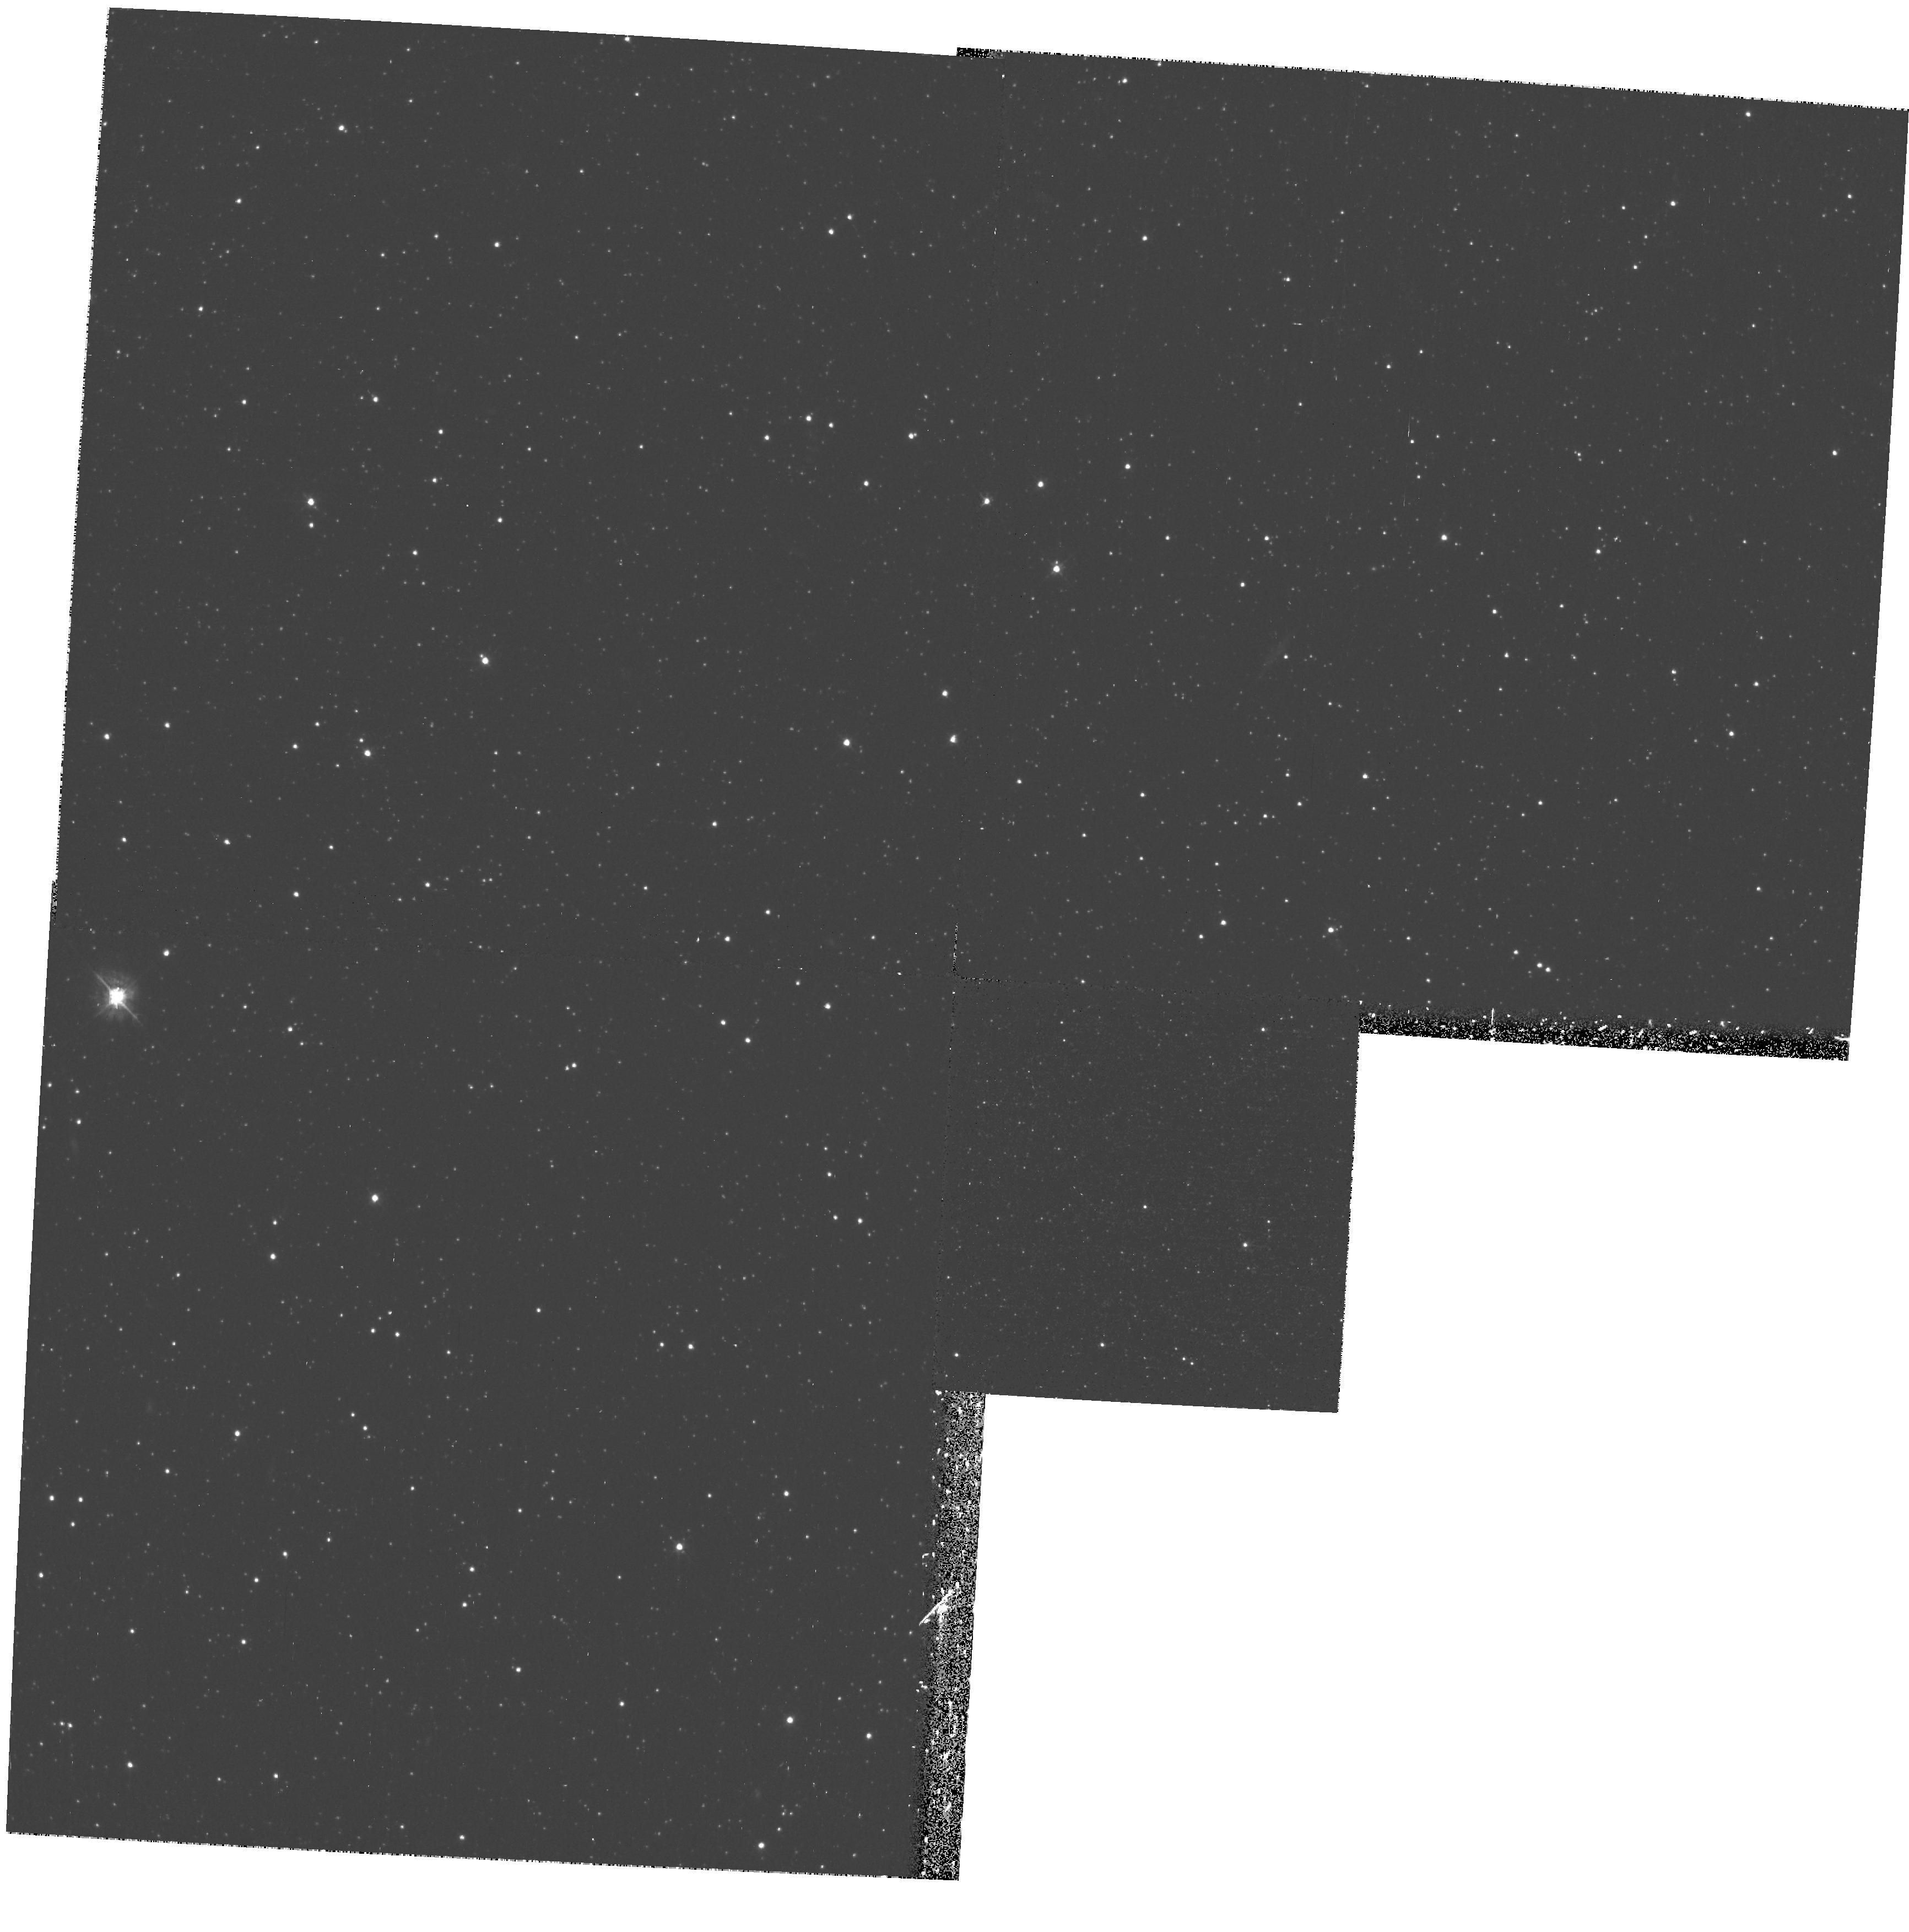
Target: ESO351-30
Instrument: WFPC2/PC
Filter: F450W
Exposure: 40 min
Observation ID: hst_10888_02_wfpc2_pc_f450w_u9mx02

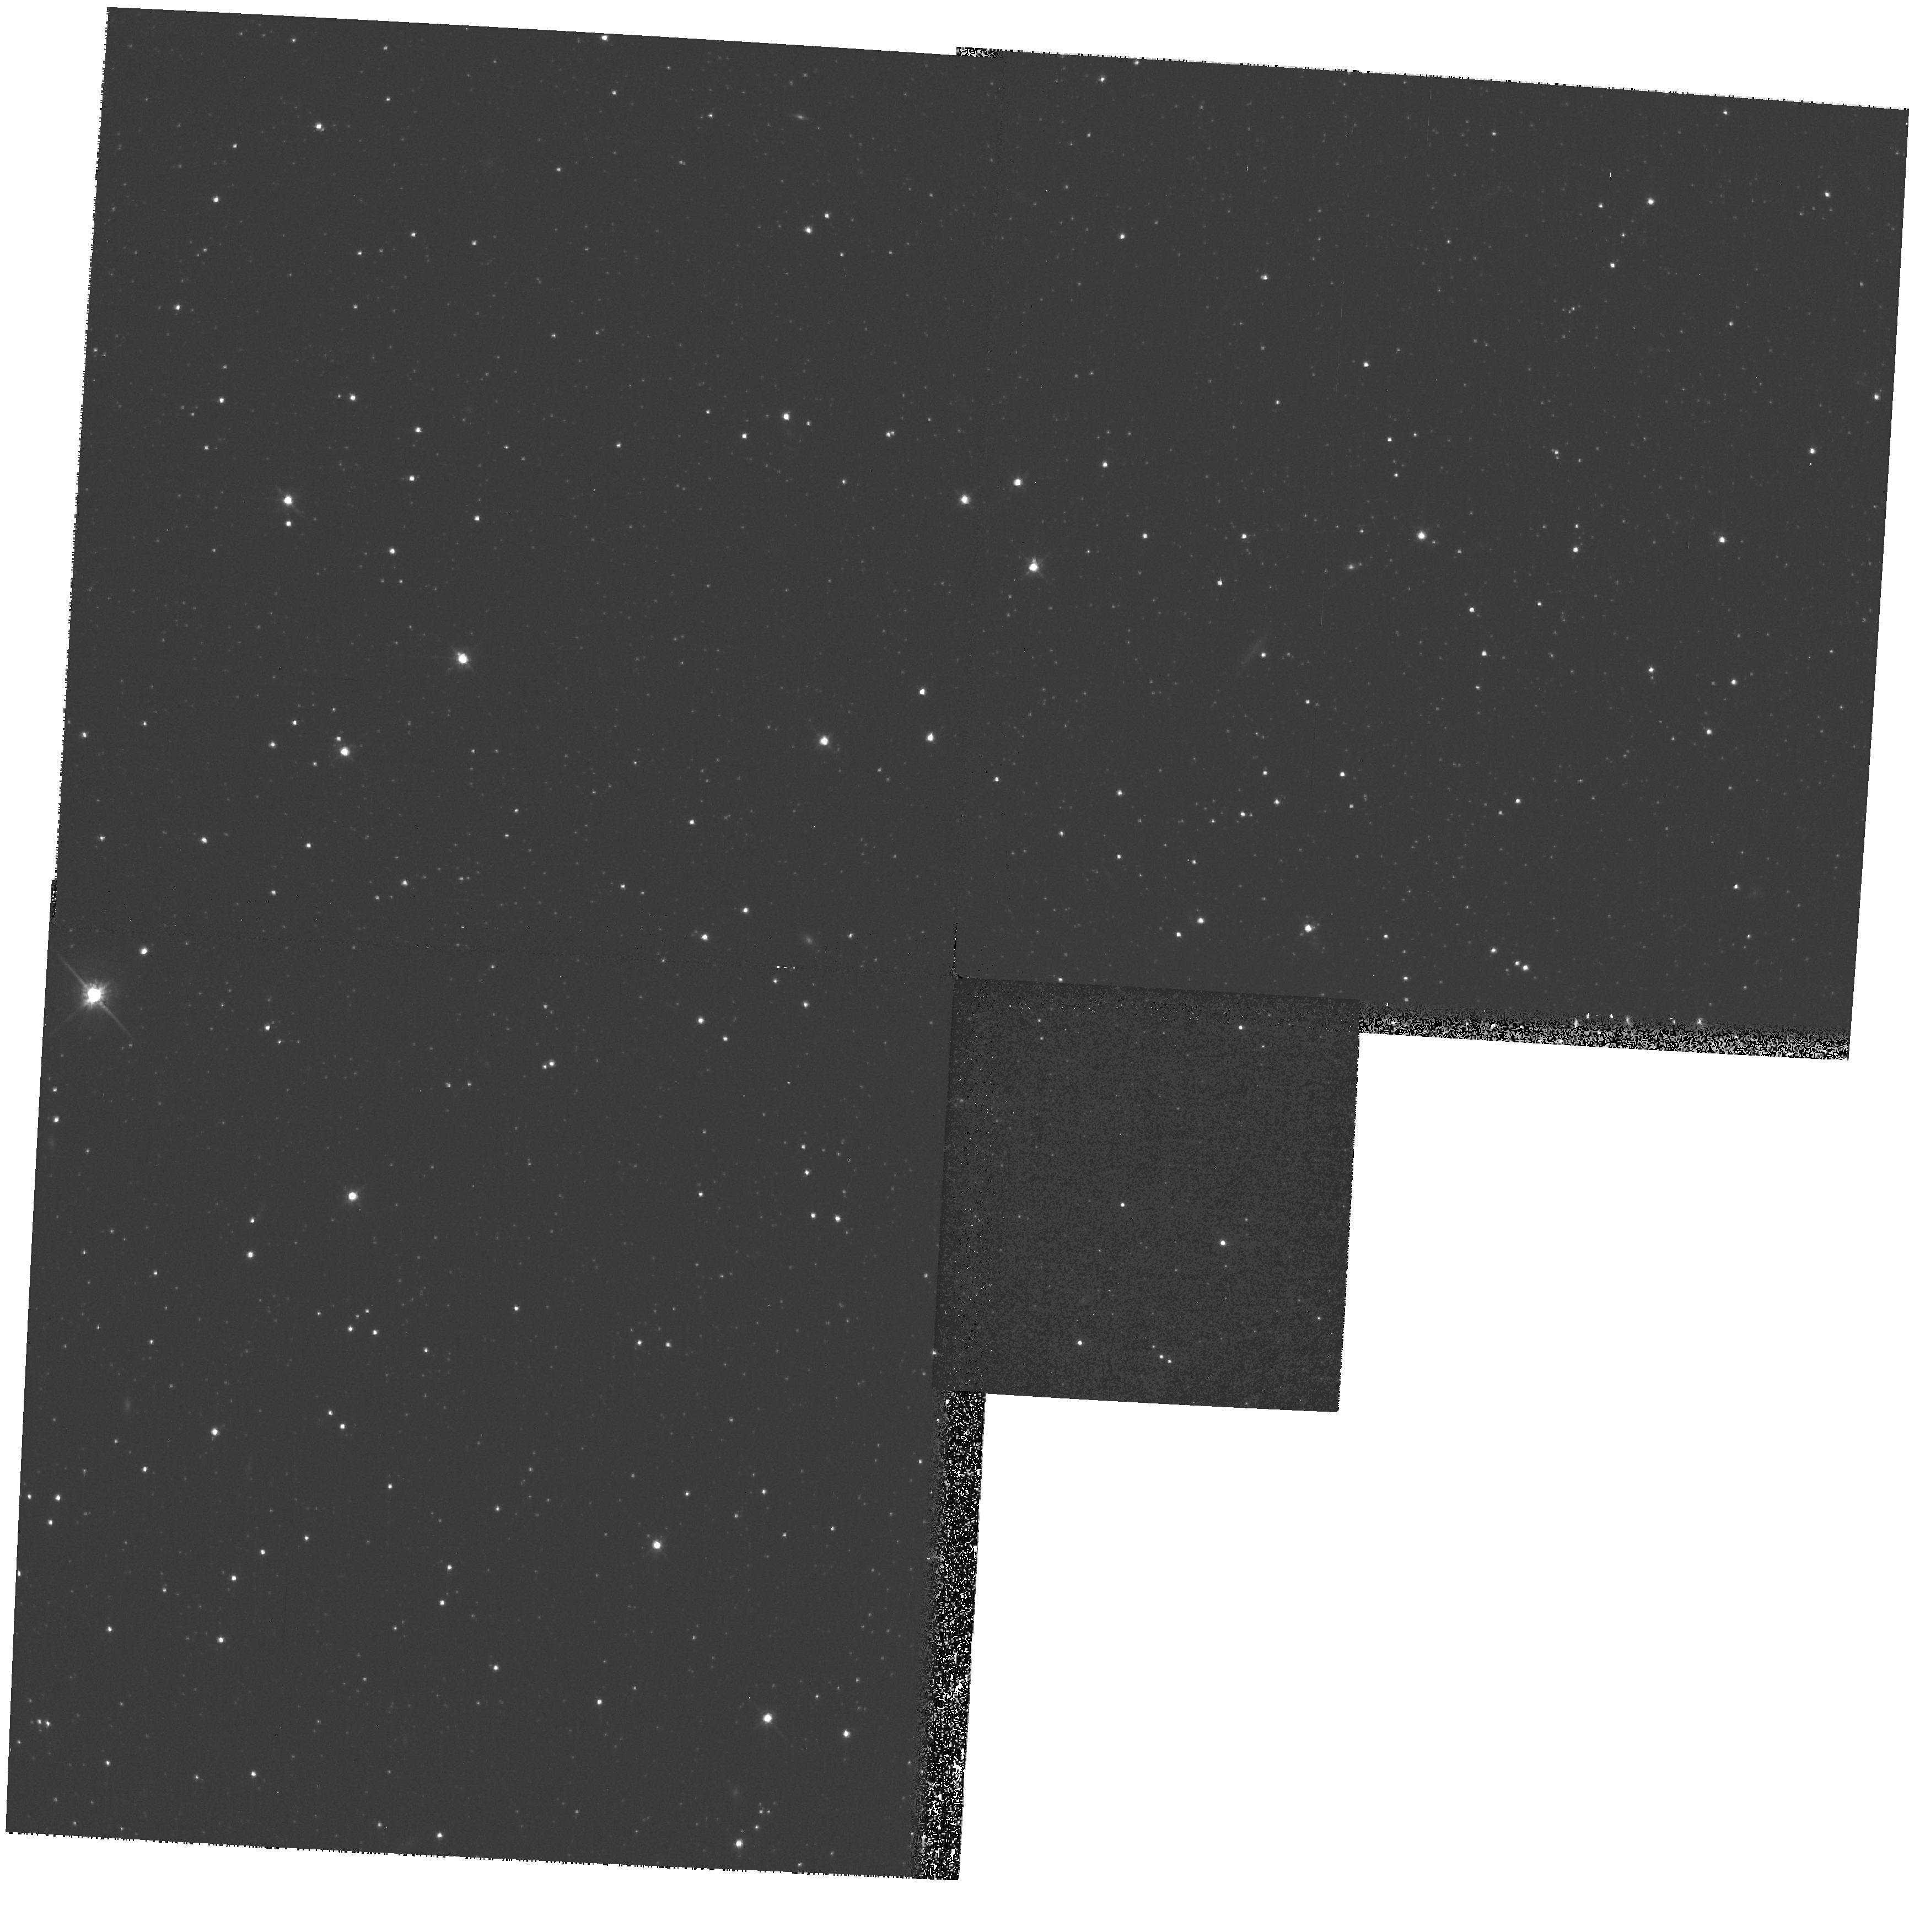
Target: ESO351-30-COPY
Instrument: WFPC2/PC
Filter: F814W
Exposure: 13 min
Observation ID: hst_10888_55_wfpc2_pc_f814w_u9mx55

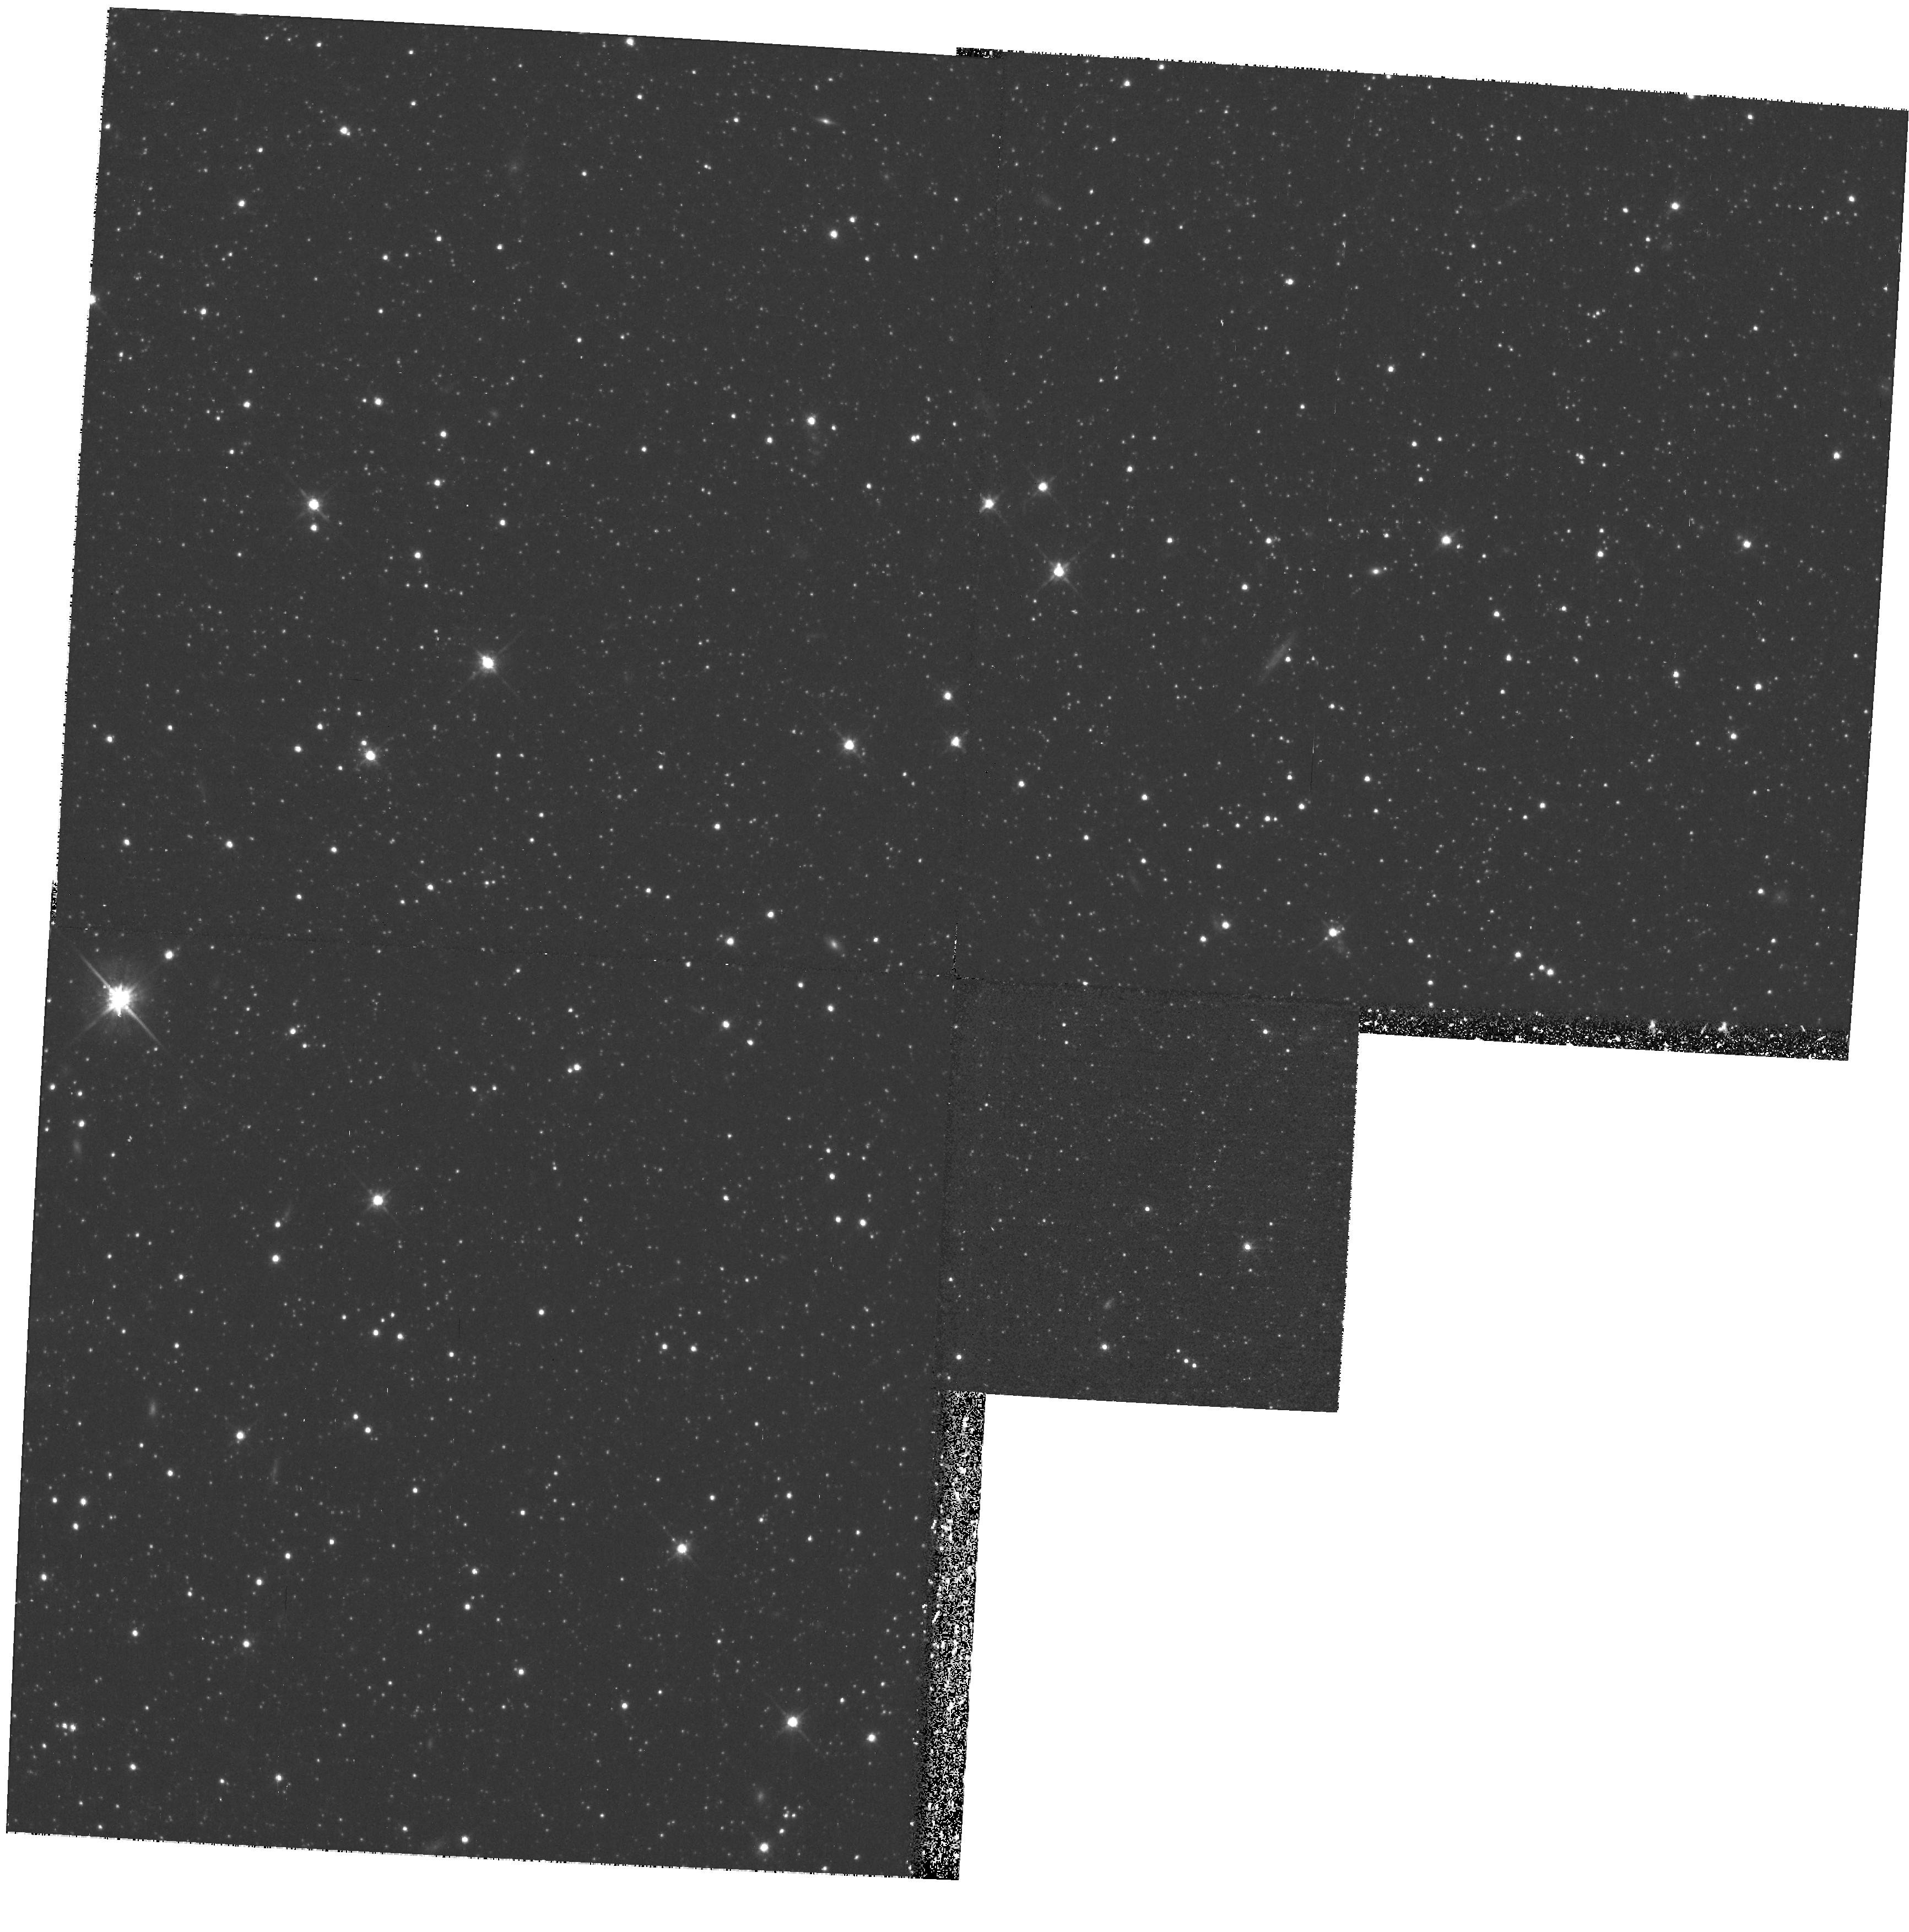
Target: ESO351-30
Instrument: WFPC2/PC
Filter: F814W
Exposure: 40 min
Observation ID: hst_10888_03_wfpc2_pc_f814w_u9mx03

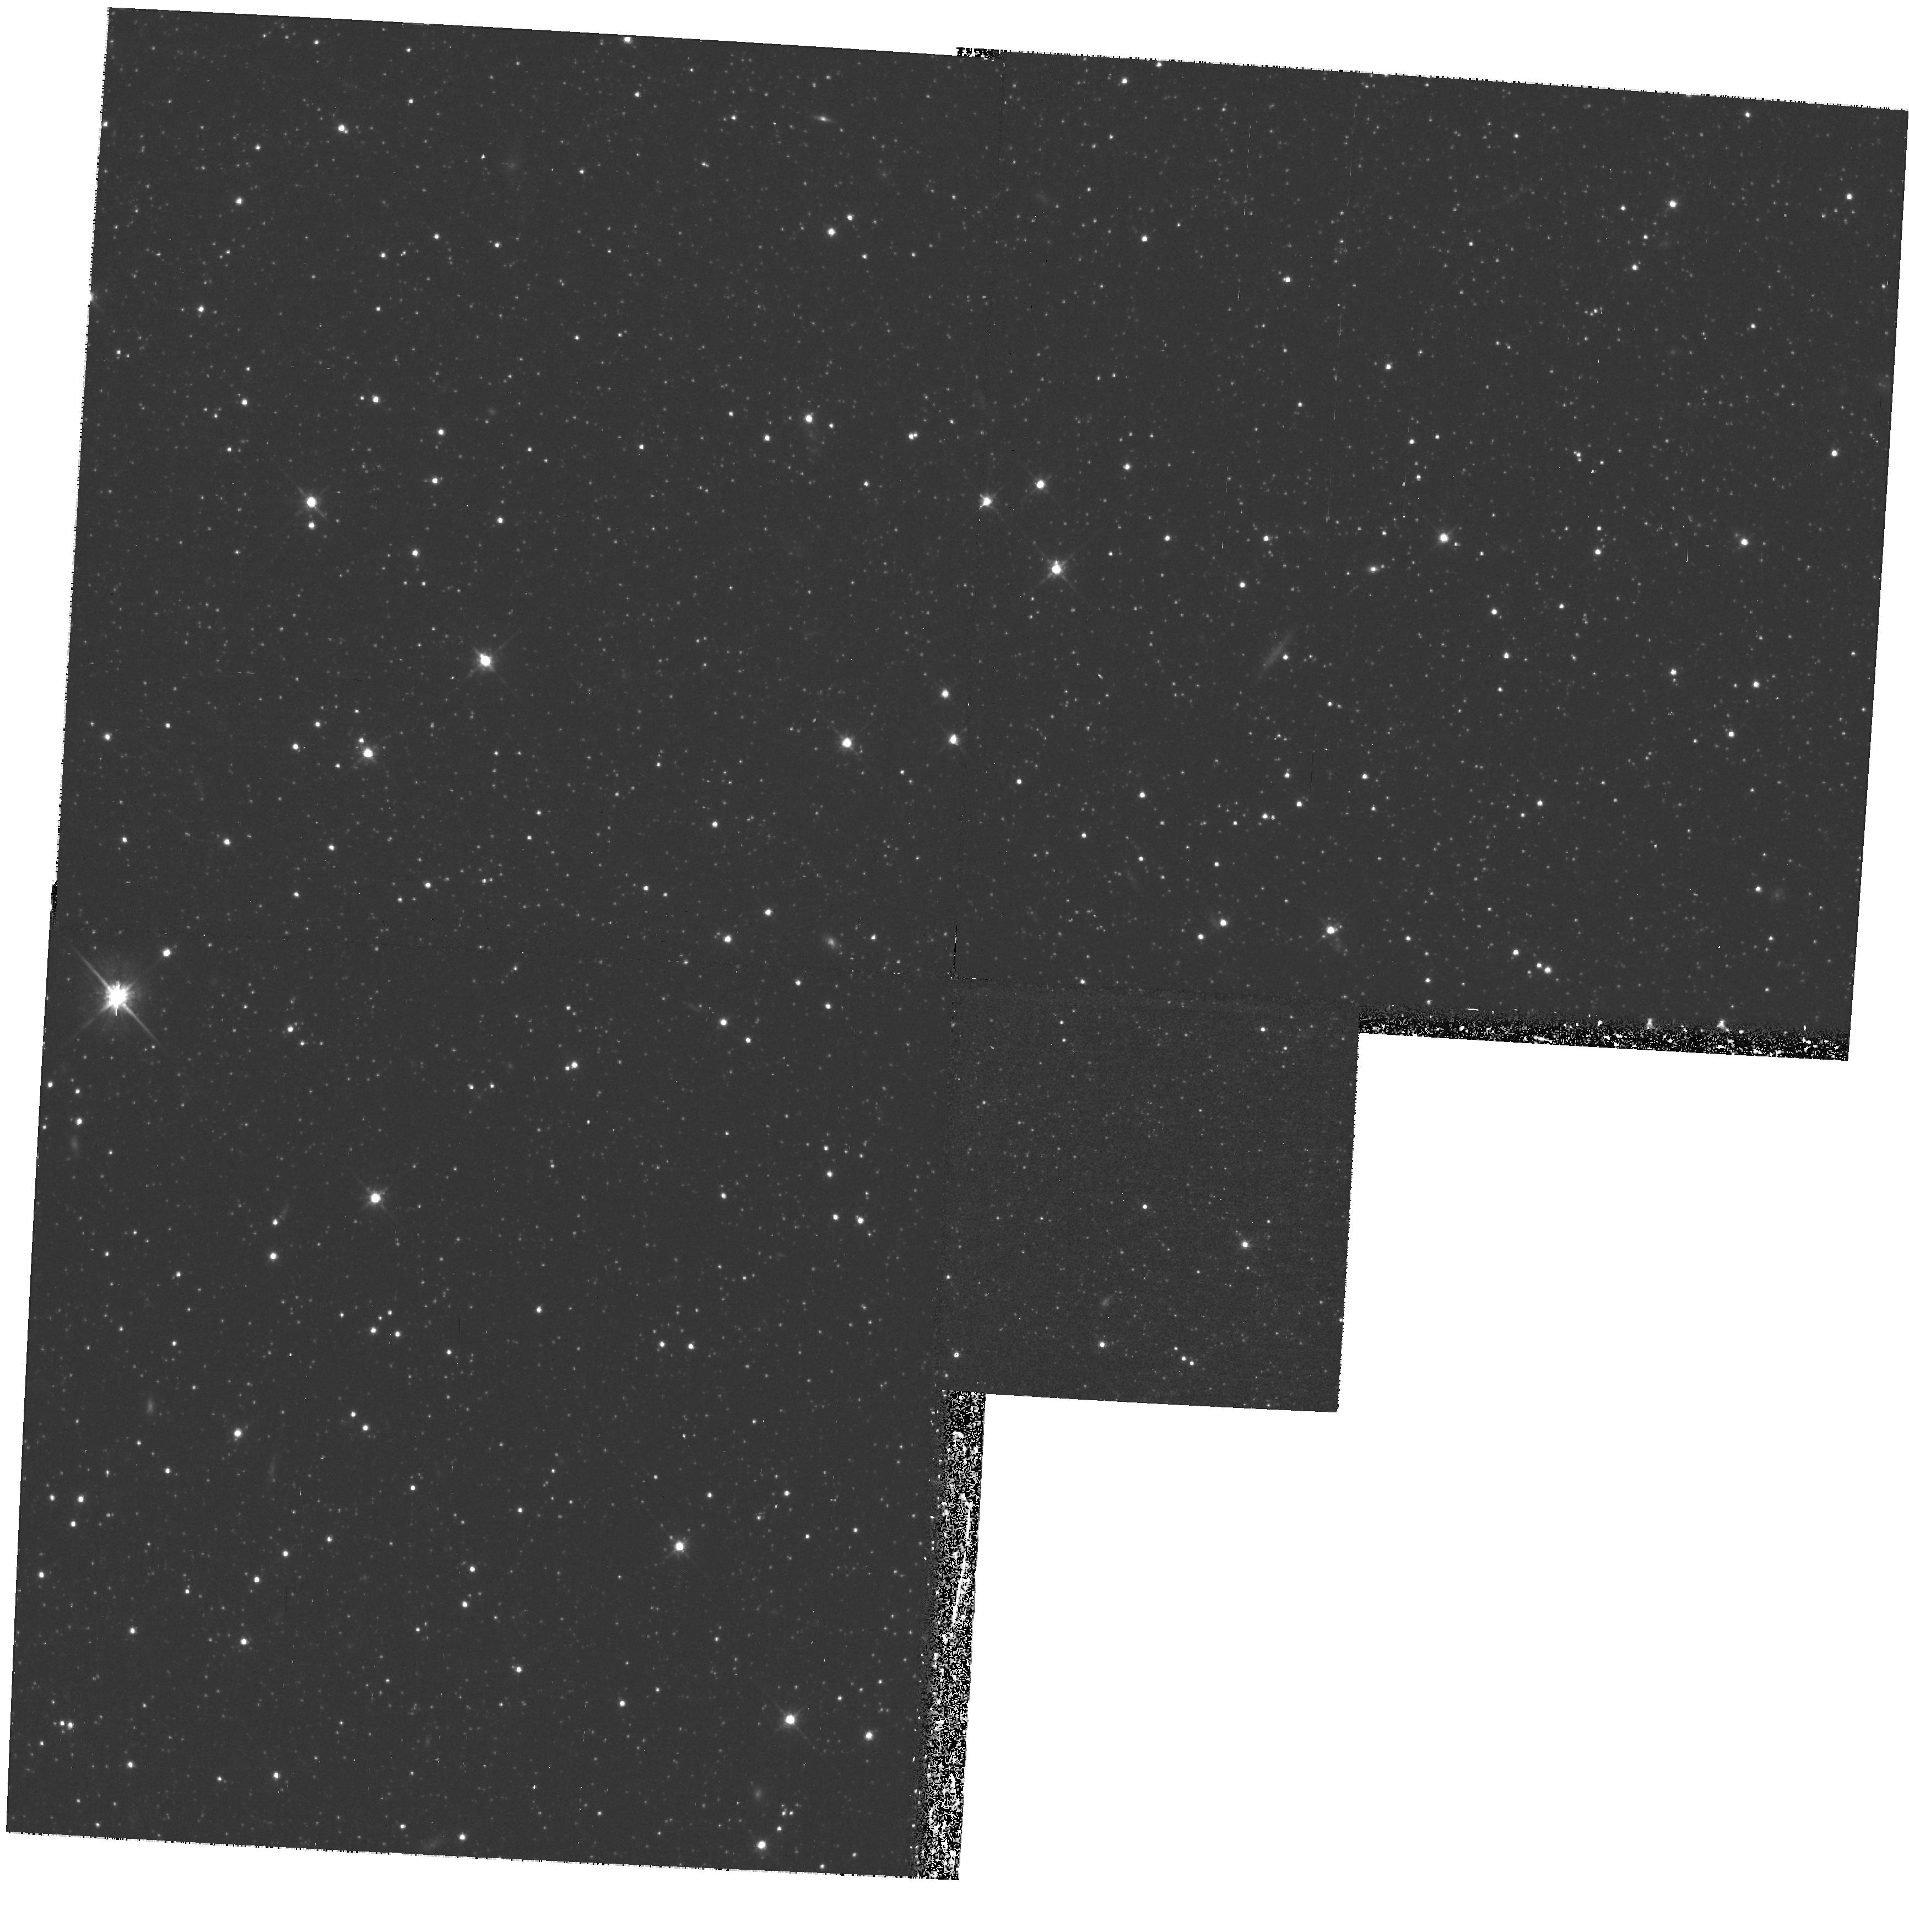
Target: ESO351-30
Instrument: WFPC2/PC
Filter: F814W
Exposure: 40 min
Observation ID: hst_10888_02_wfpc2_pc_f814w_u9mx02

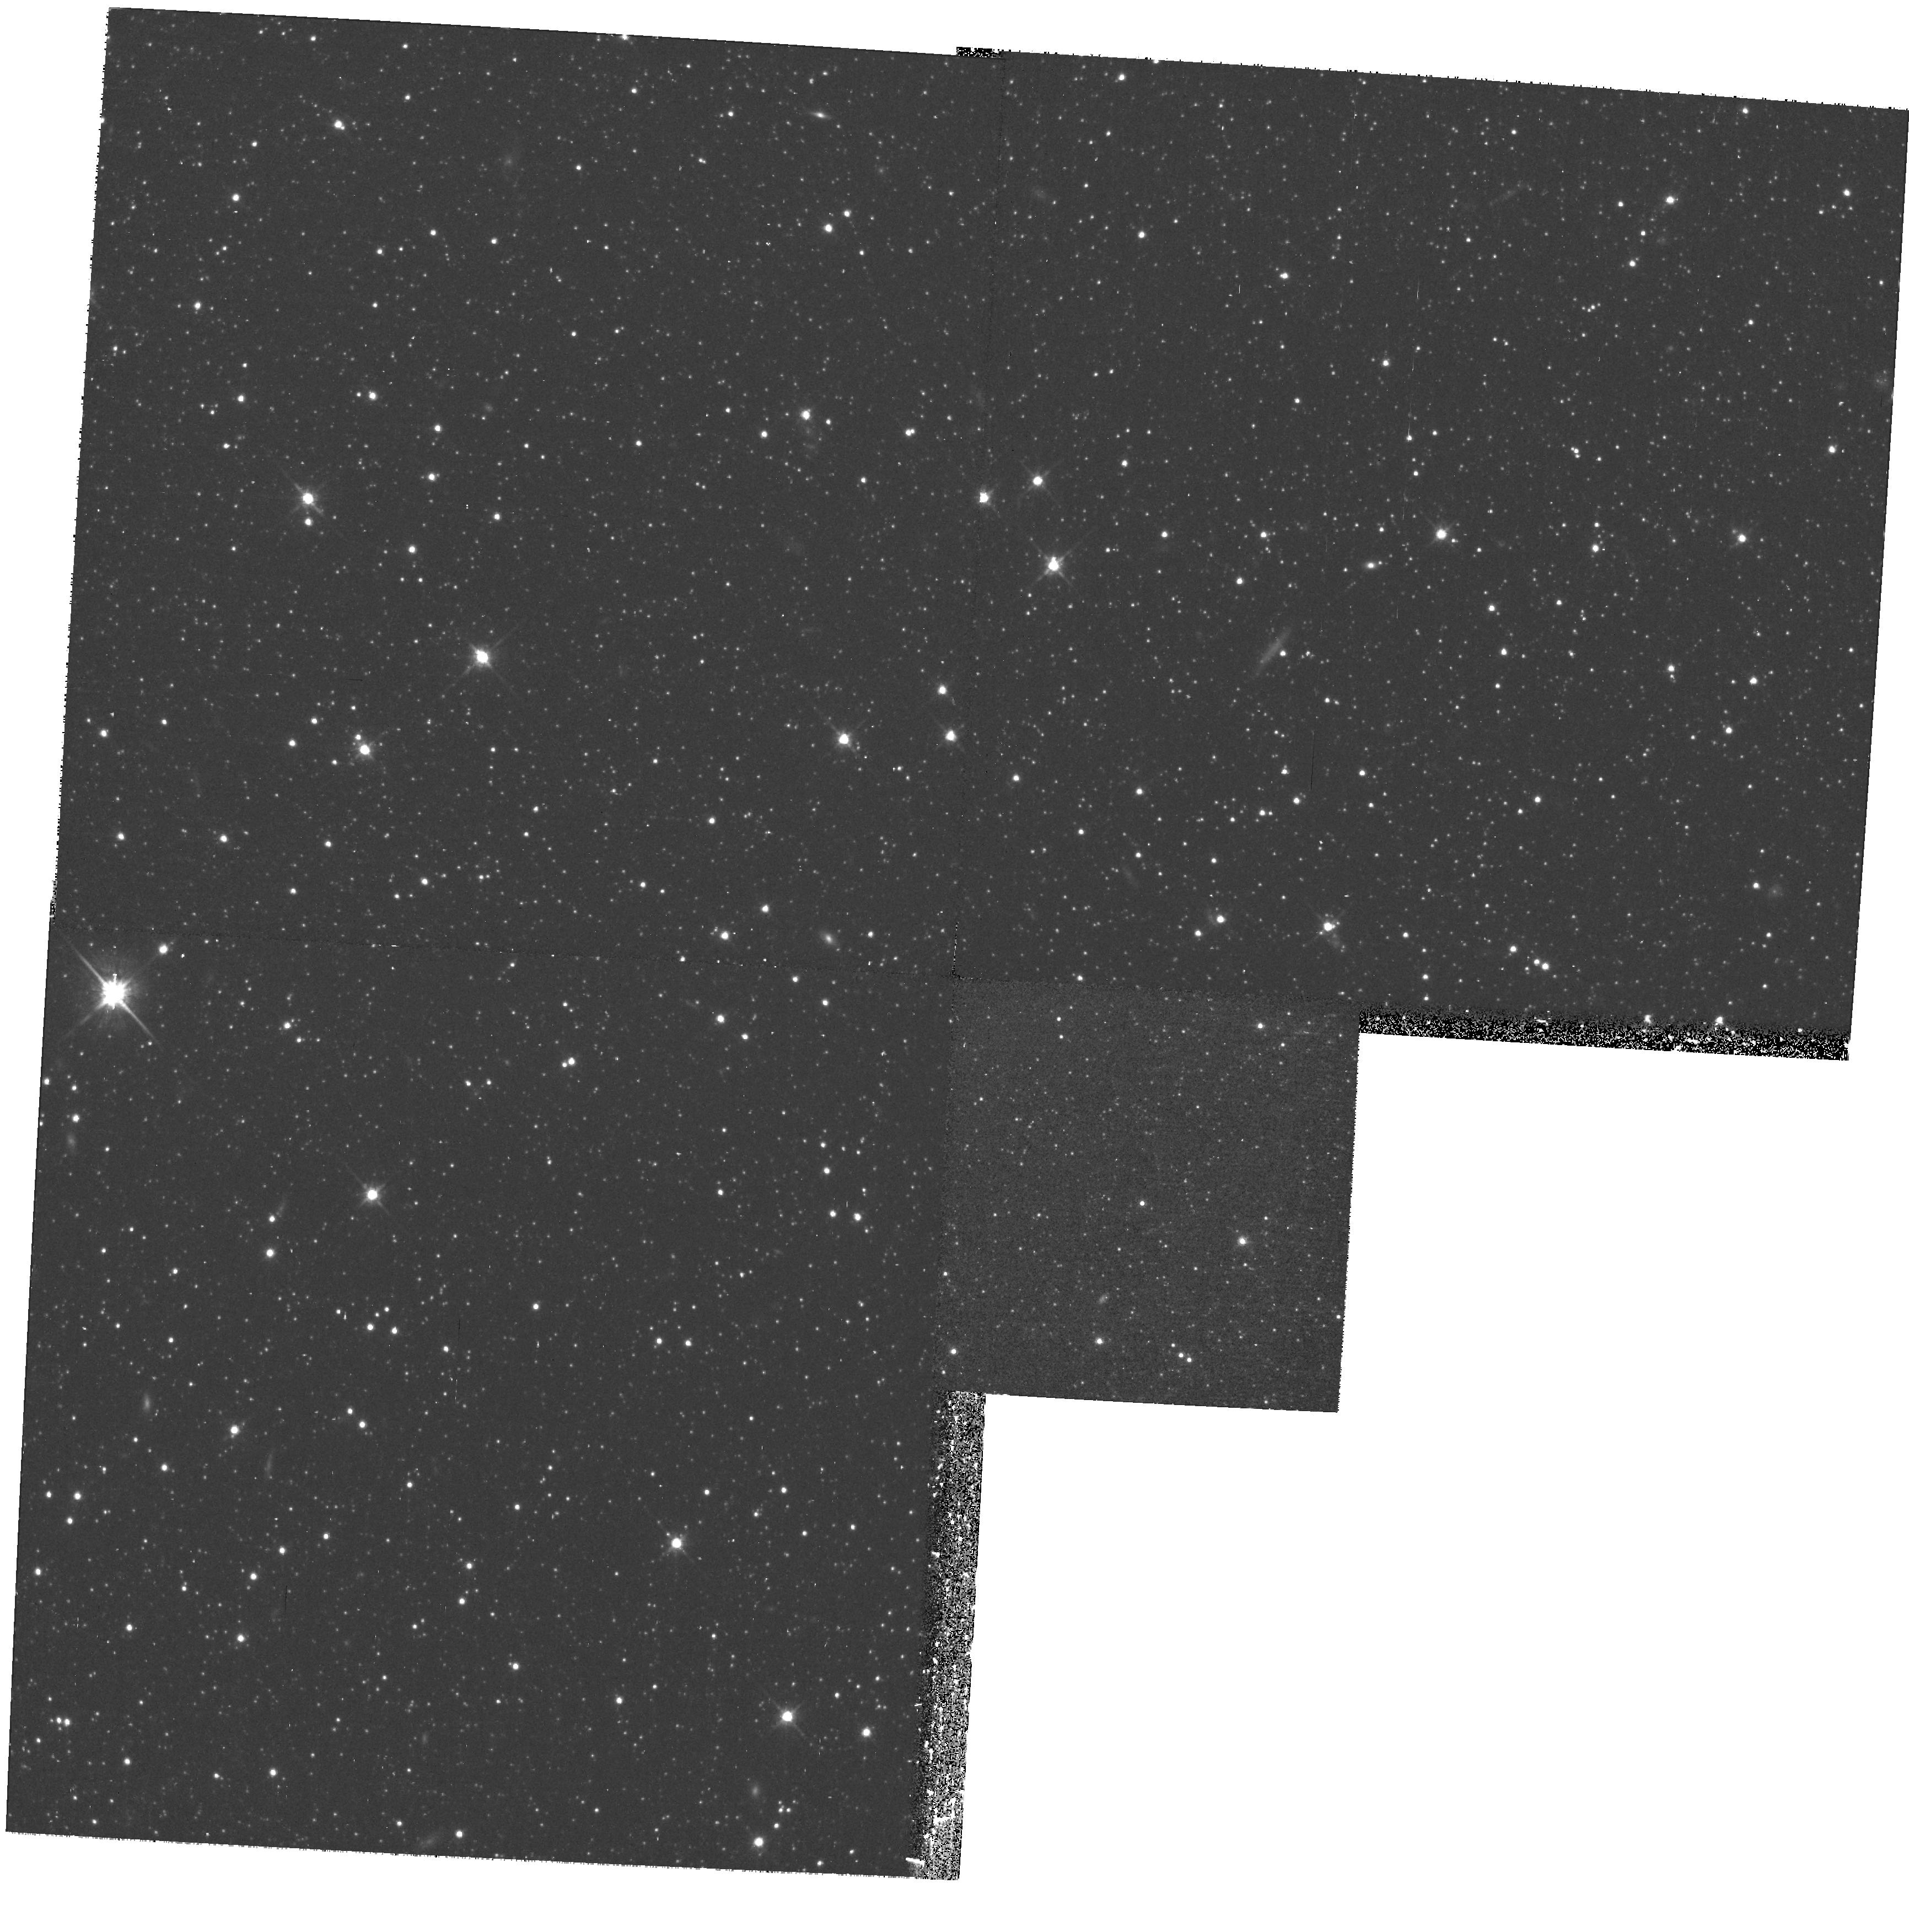
Target: ESO351-30
Instrument: WFPC2/PC
Filter: F814W
Exposure: 40 min
Observation ID: hst_10888_04_wfpc2_pc_f814w_u9mx04

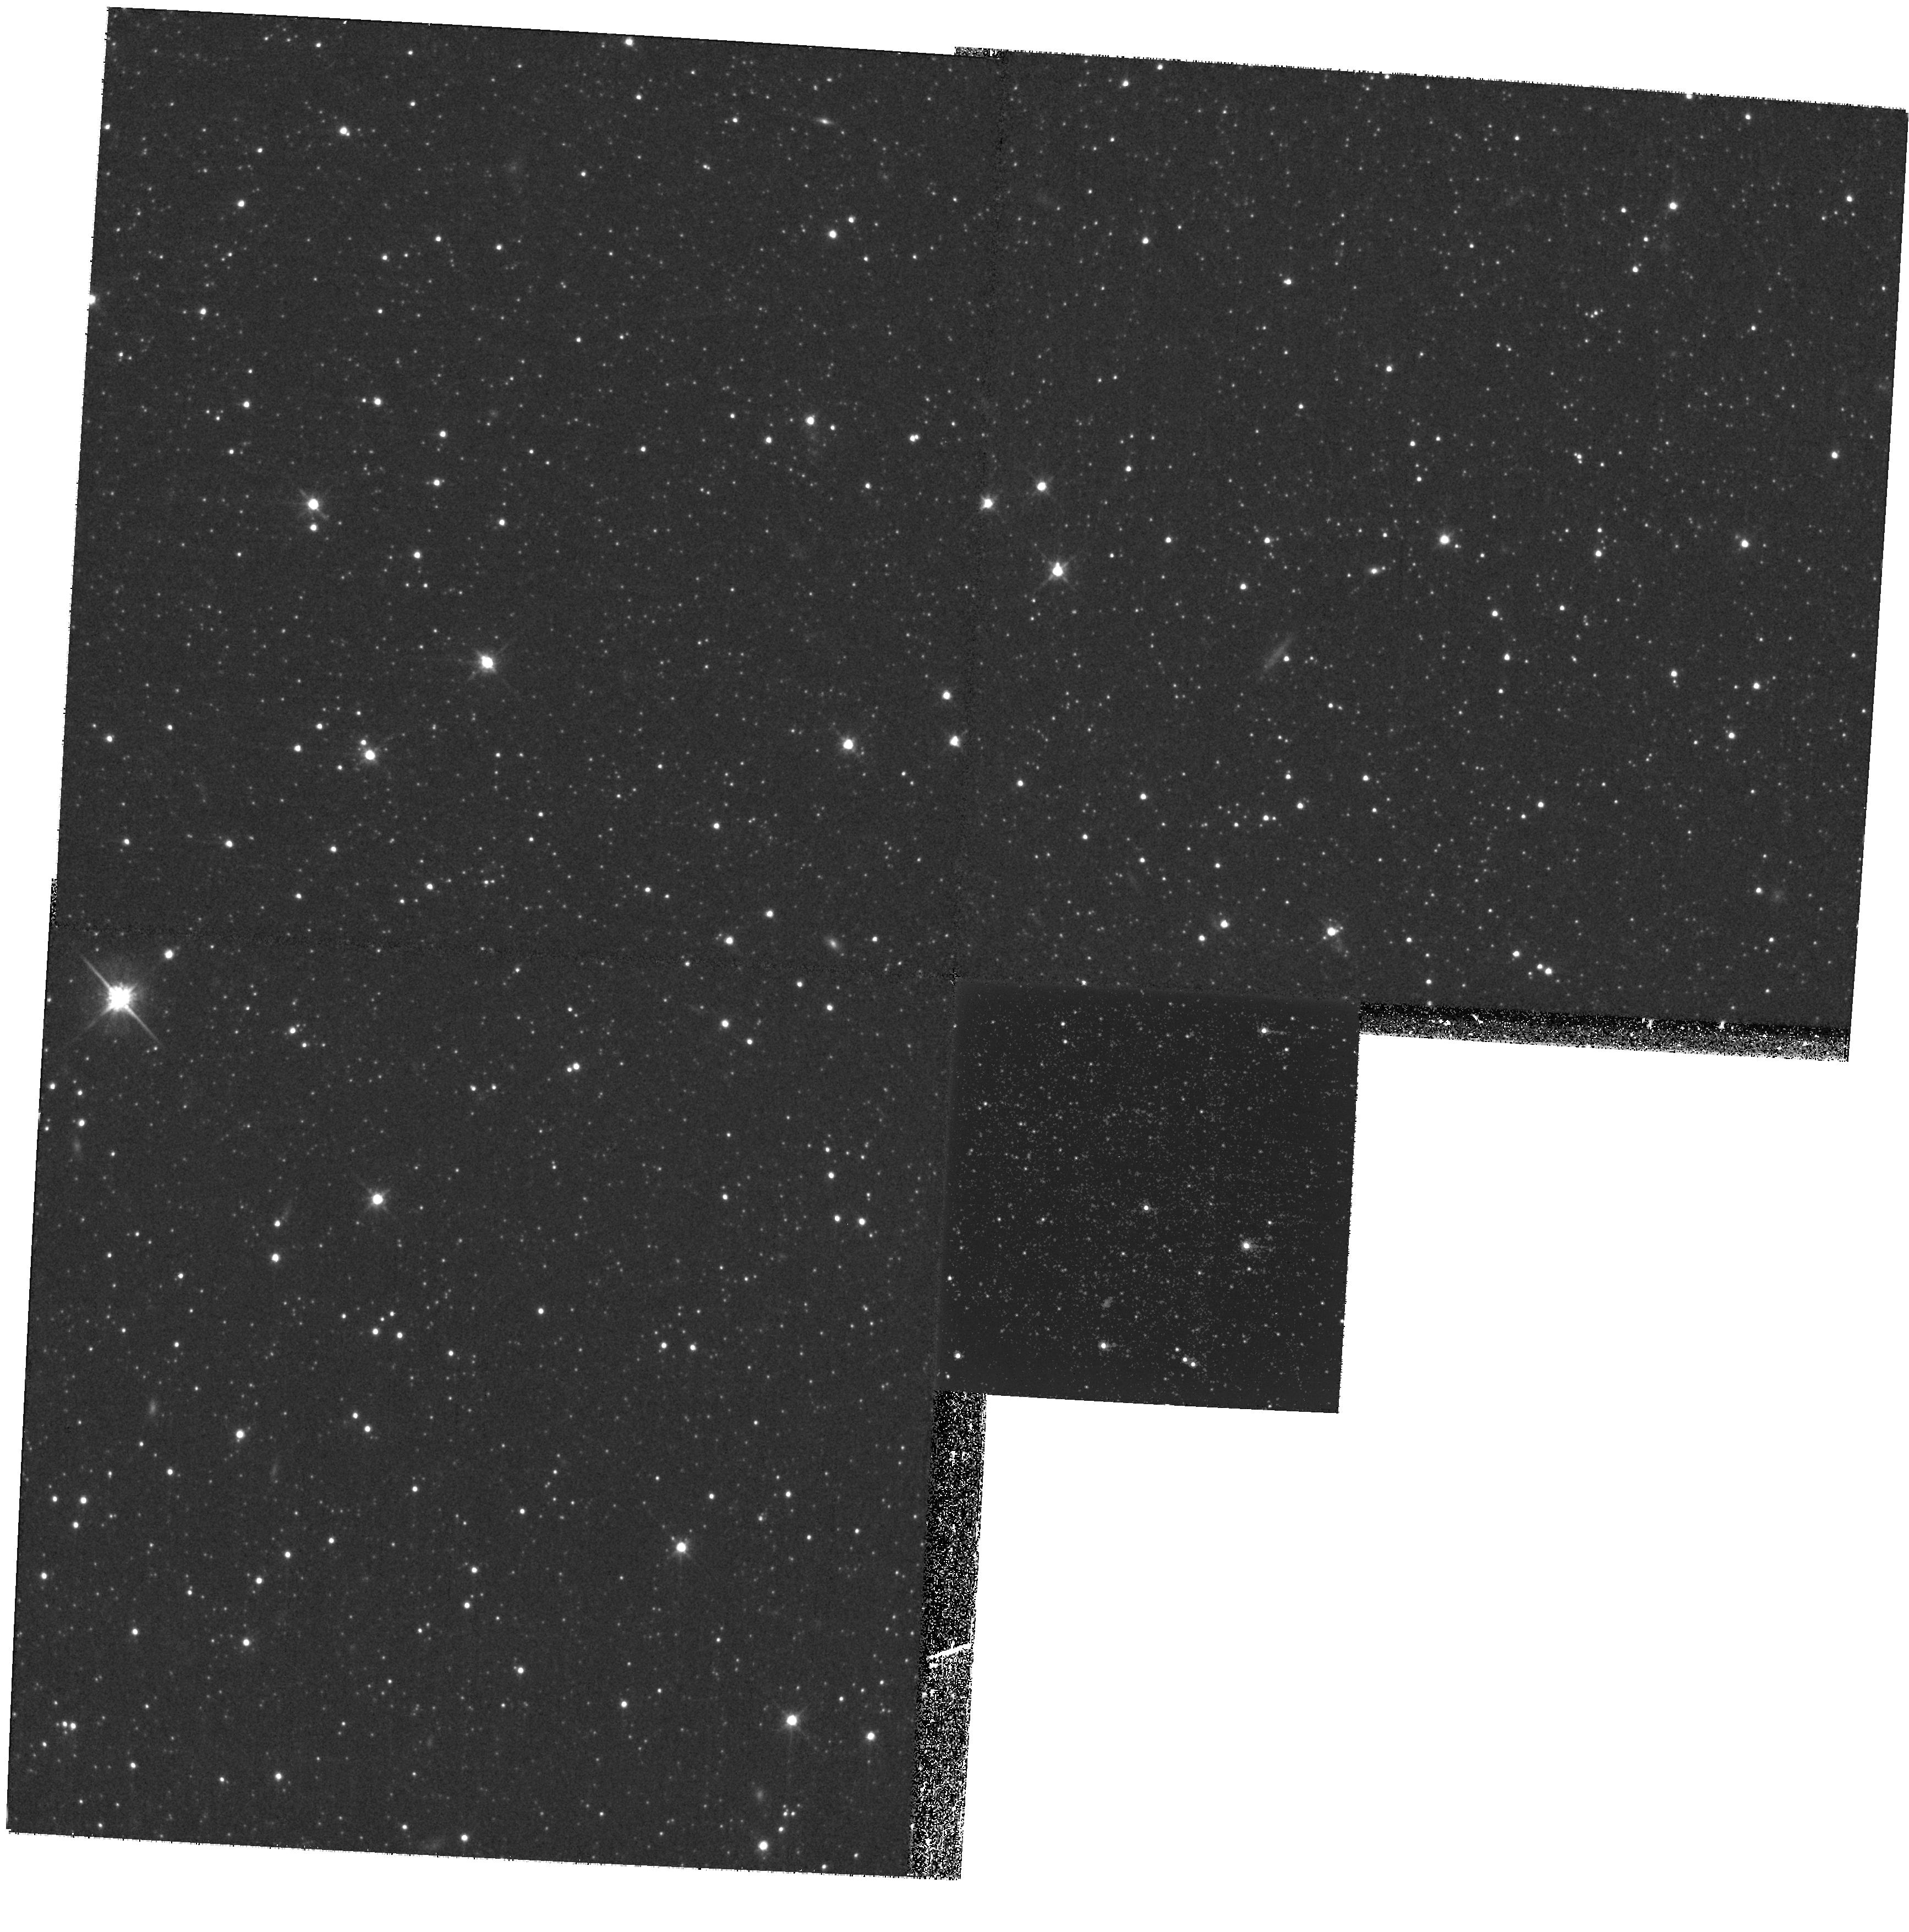
Target: ESO351-30
Instrument: WFPC2/PC
Filter: F814W
Exposure: 27 min
Observation ID: hst_10888_05_wfpc2_pc_f814w_u9mx05

Complexity in the Smallest Galaxies: Star Formation History of the Sculptor Dwarf Spheroidal (PI: Cole, Andrew A.)

The Sculptor dwarf spheroidal galaxy (Scl dSph) is one of the most luminous of the Milky Way dSph satellites, suffers virtually no foreground confusion or reddening because of its high galactic latitude, and is nearby at 80 kpc from the Sun. It is of great interest to astronomy to understand the detailed histories of dSph galaxies because they may be survivors of the hierarchical merging process that created giant galaxies like our own. Despite this, the age distribution of stars in Scl dSph remains remarkably poorly constrained because of a dearth of high-quality color-magnitude diagrams (CMDs) of its central regions. Scl dSph is known to be complex on the basis of shallower photometry, radial velocity studies, and investigations of the metallicity; however, the age range of significant star-formation and the proportion of stars older and younger than 10 Gyr is still completely unknown. The age of the centrally concentrated, metal-rich population has never been measured. We propose to obtain deep optical images of the core of Scl dSph with WFPC2 in order to measure the temporal evolution of its star-formation rate over its entire lifetime. The ONLY way to reliably measure the variation in star-formation rate on Gyr timescales at ages of 10-13 Gyr is with photometry of a large number of stars at and below the oldest main-sequence turnoffs to magnitudes of (B, I) = (25.1, 24.5). Because of the high stellar density and resulting image crowding, it is impossible to achieve the required level of photometric precision except with diffraction-limited imaging. These data will permit the first reliable measurement of the star-formation history of the main body of Scl dSph; limited inferences from WFPC2 data in an outer field have been made, but they were hindered not only by small number statistics but by the subsequent revelation of extremely strong population gradients in Scl dSph, such that the stars in the existing WFPC2 field are not representative of the galaxy as a whole. Our proposed program will shed strong new light on the formation processes of the smallest galaxies. Only by measuring the detailed early histories of galaxies like Scl dSph can we evaluate the impact of outside influences like ram-pressure stripping, tidal stirring, and photoionization feedback on the evolution of small galaxies.